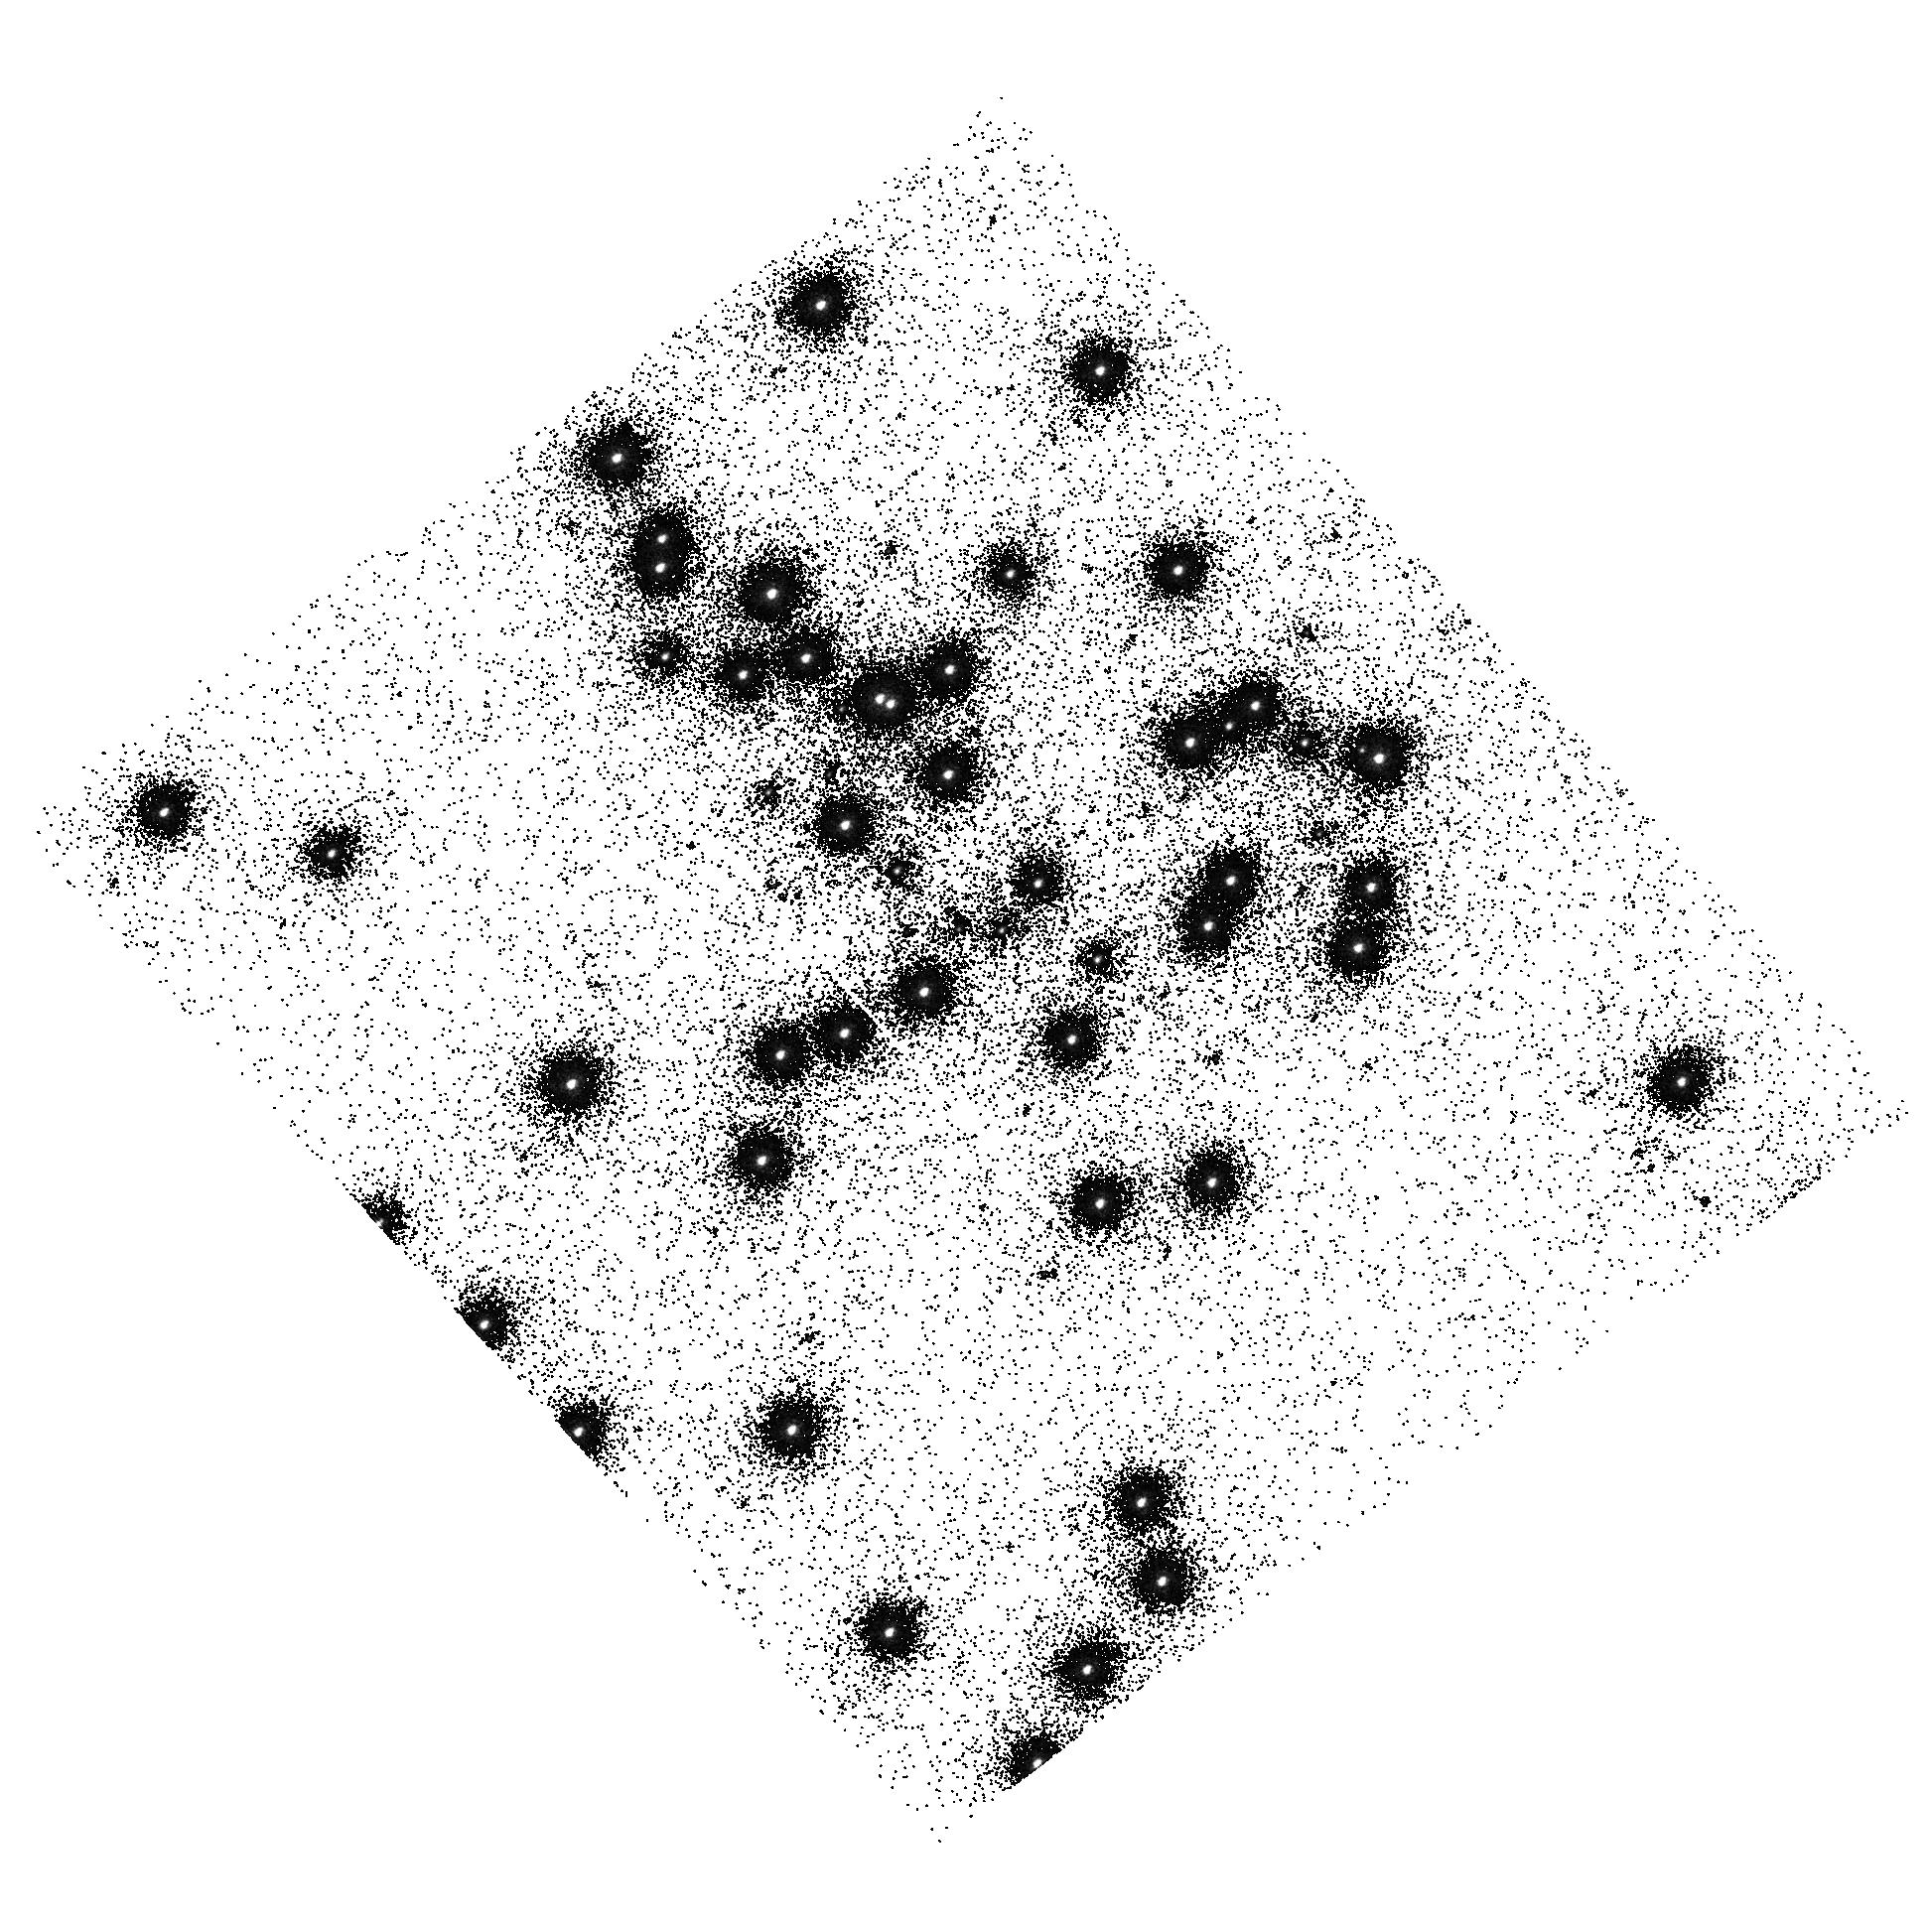
Target: NGC6681. Instrument: ACS/SBC. Filter: F150LP. Exposure: 3 min. Observation ID: hst_10047_05_acs_sbc_f150lp_j8vb05

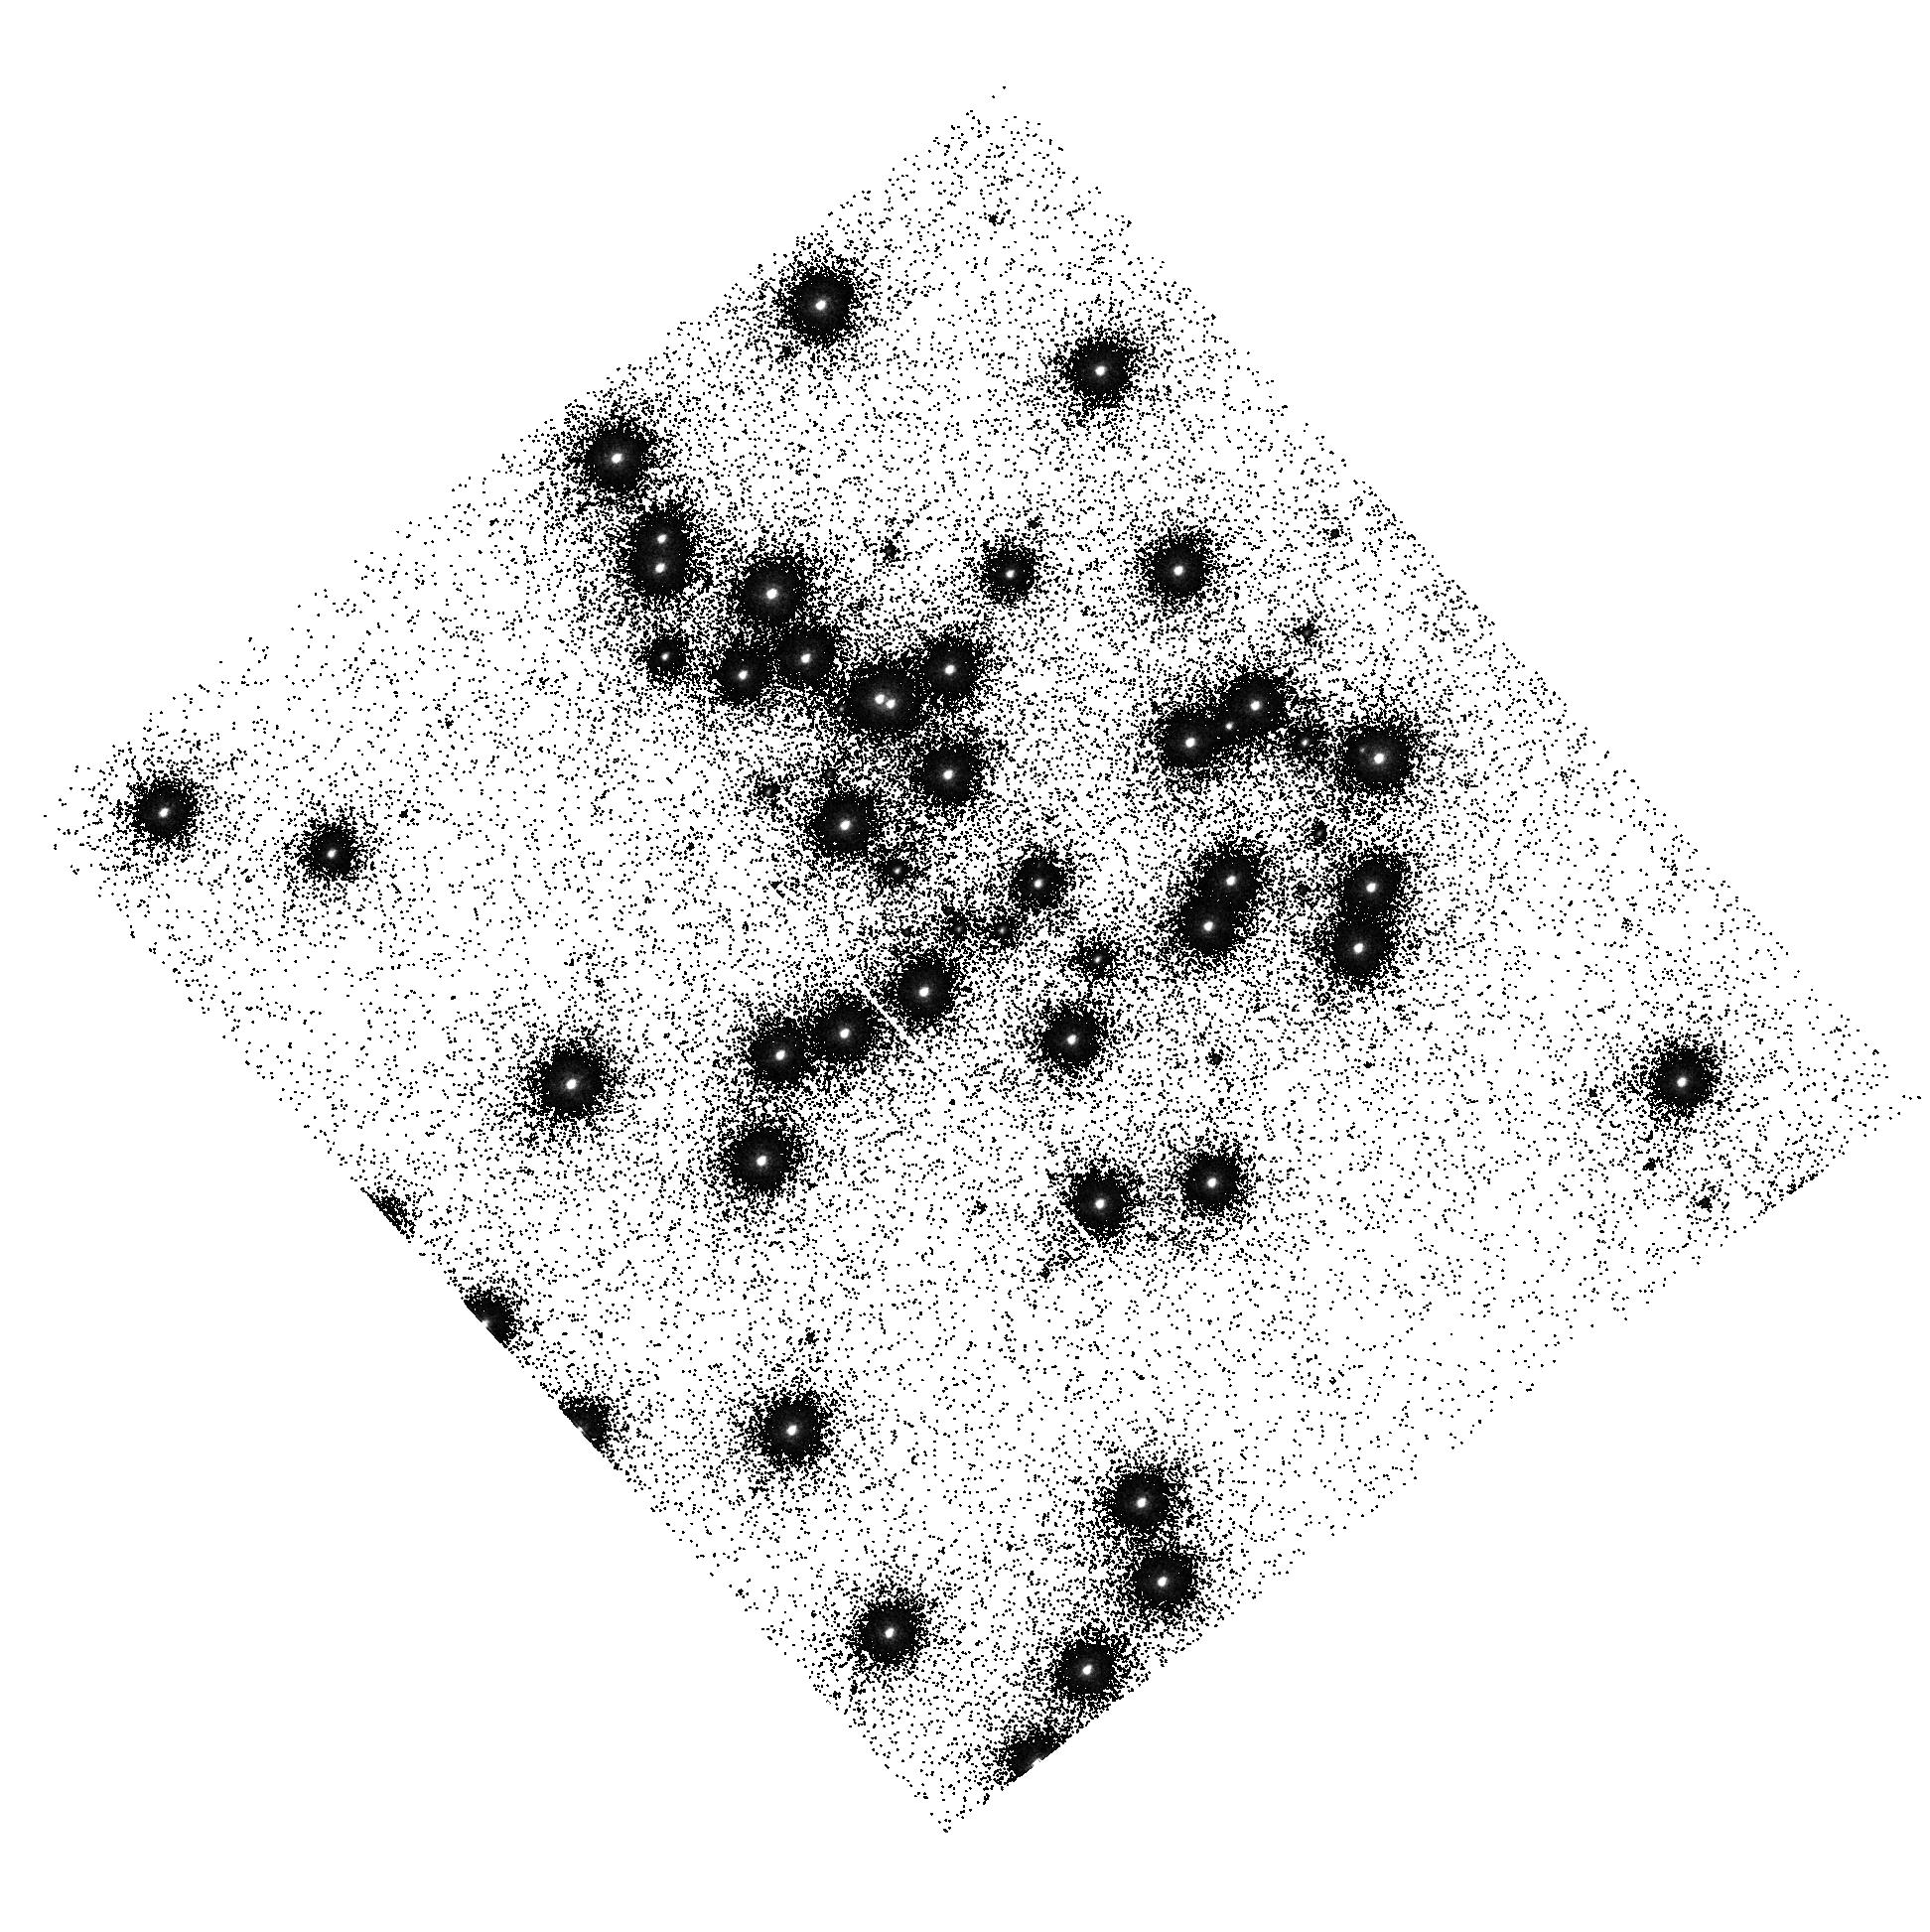
Target: NGC6681. Instrument: ACS/SBC. Filter: F140LP. Exposure: 2 min. Observation ID: hst_10047_05_acs_sbc_f140lp_j8vb05

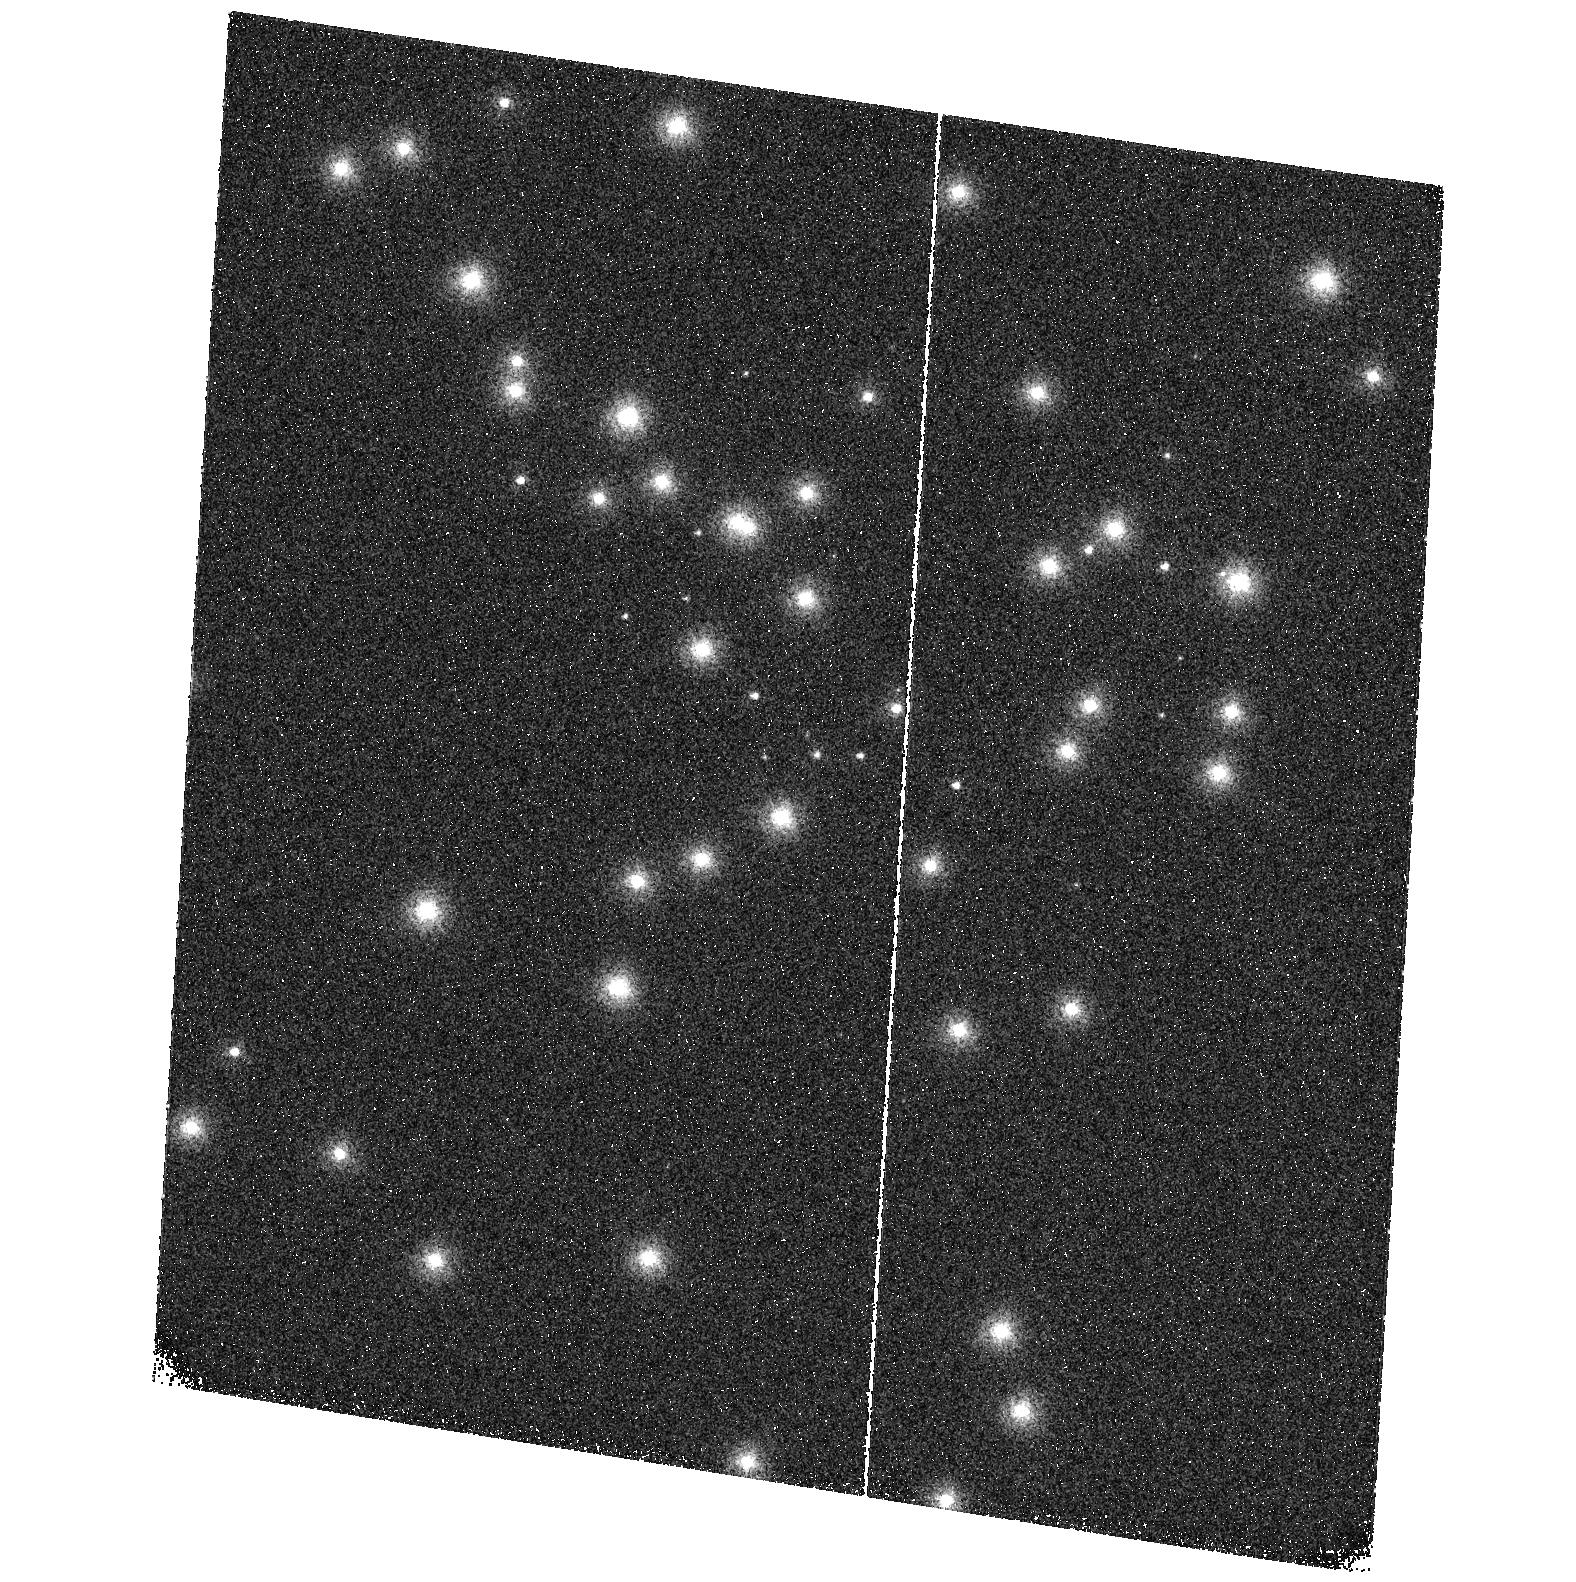
Target: NGC6681. Instrument: ACS/SBC. Filter: F115LP. Exposure: 2 min. Observation ID: hst_10047_07_acs_sbc_f115lp_j8vb07

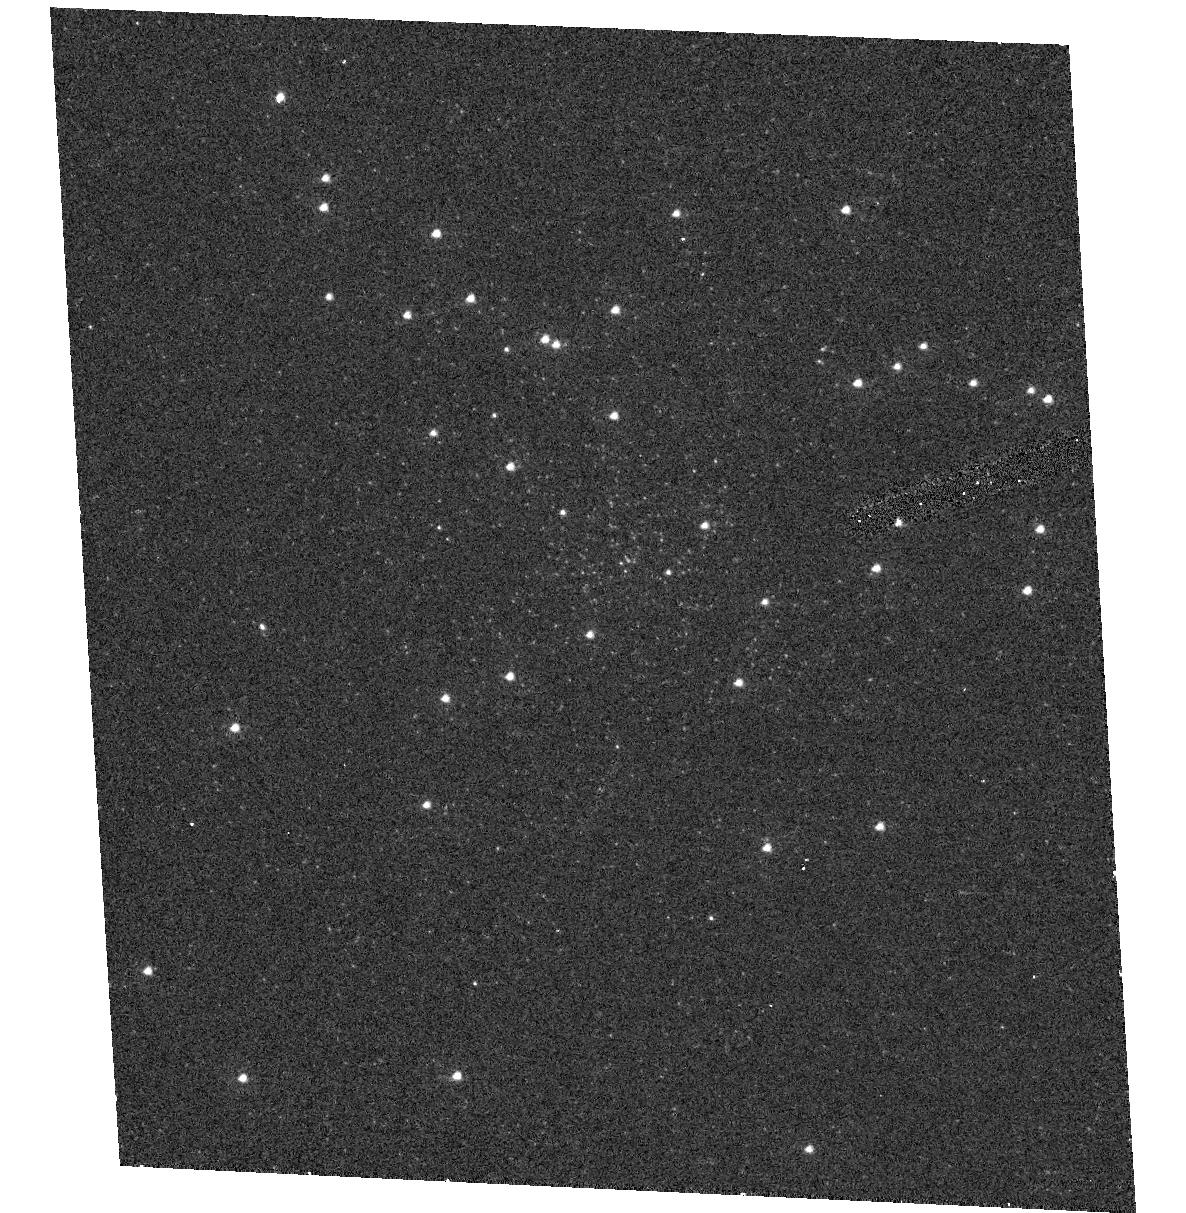
Target: NGC6681. Instrument: ACS/HRC. Filter: F220W. Exposure: 2 min. Observation ID: hst_10047_01_acs_hrc_f220w_j8vb01

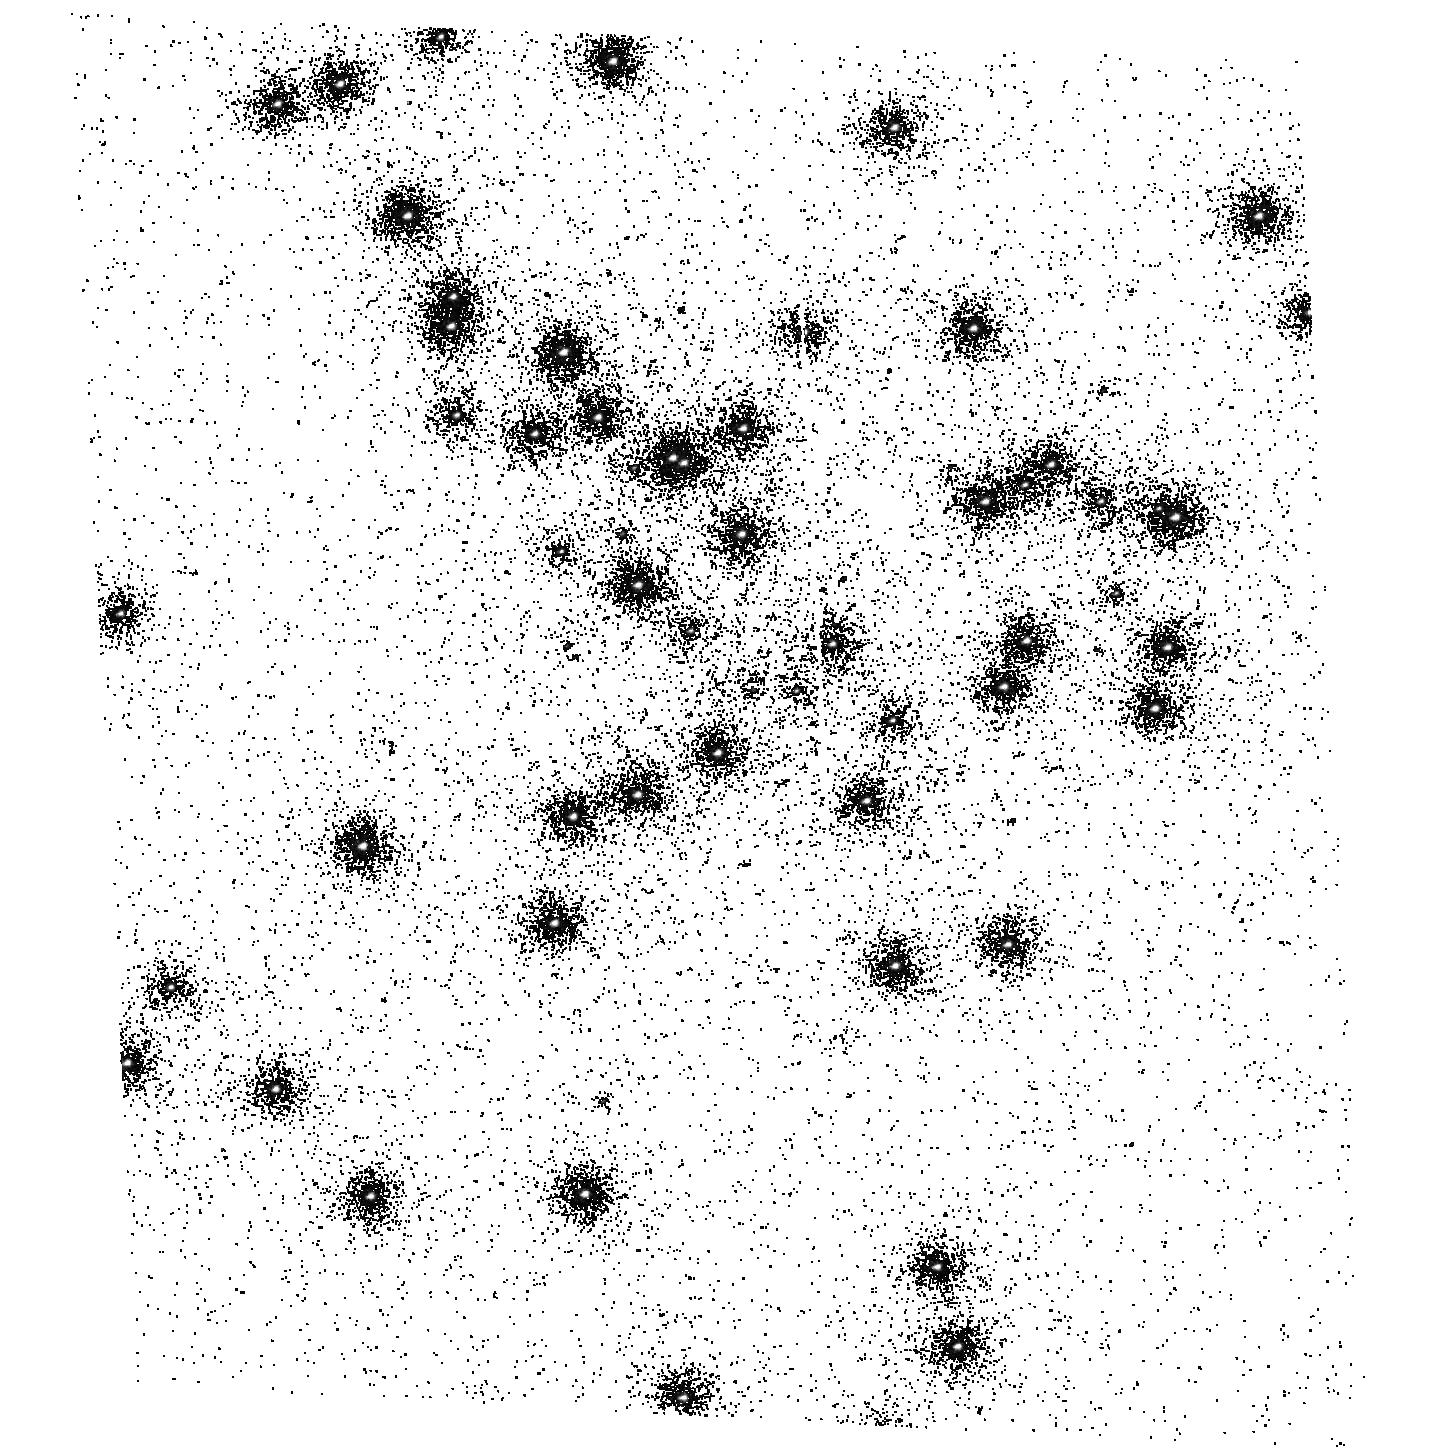
Target: NGC6681. Instrument: ACS/SBC. Filter: F165LP. Exposure: 4 min. Observation ID: hst_10047_01_acs_sbc_f165lp_j8vb01

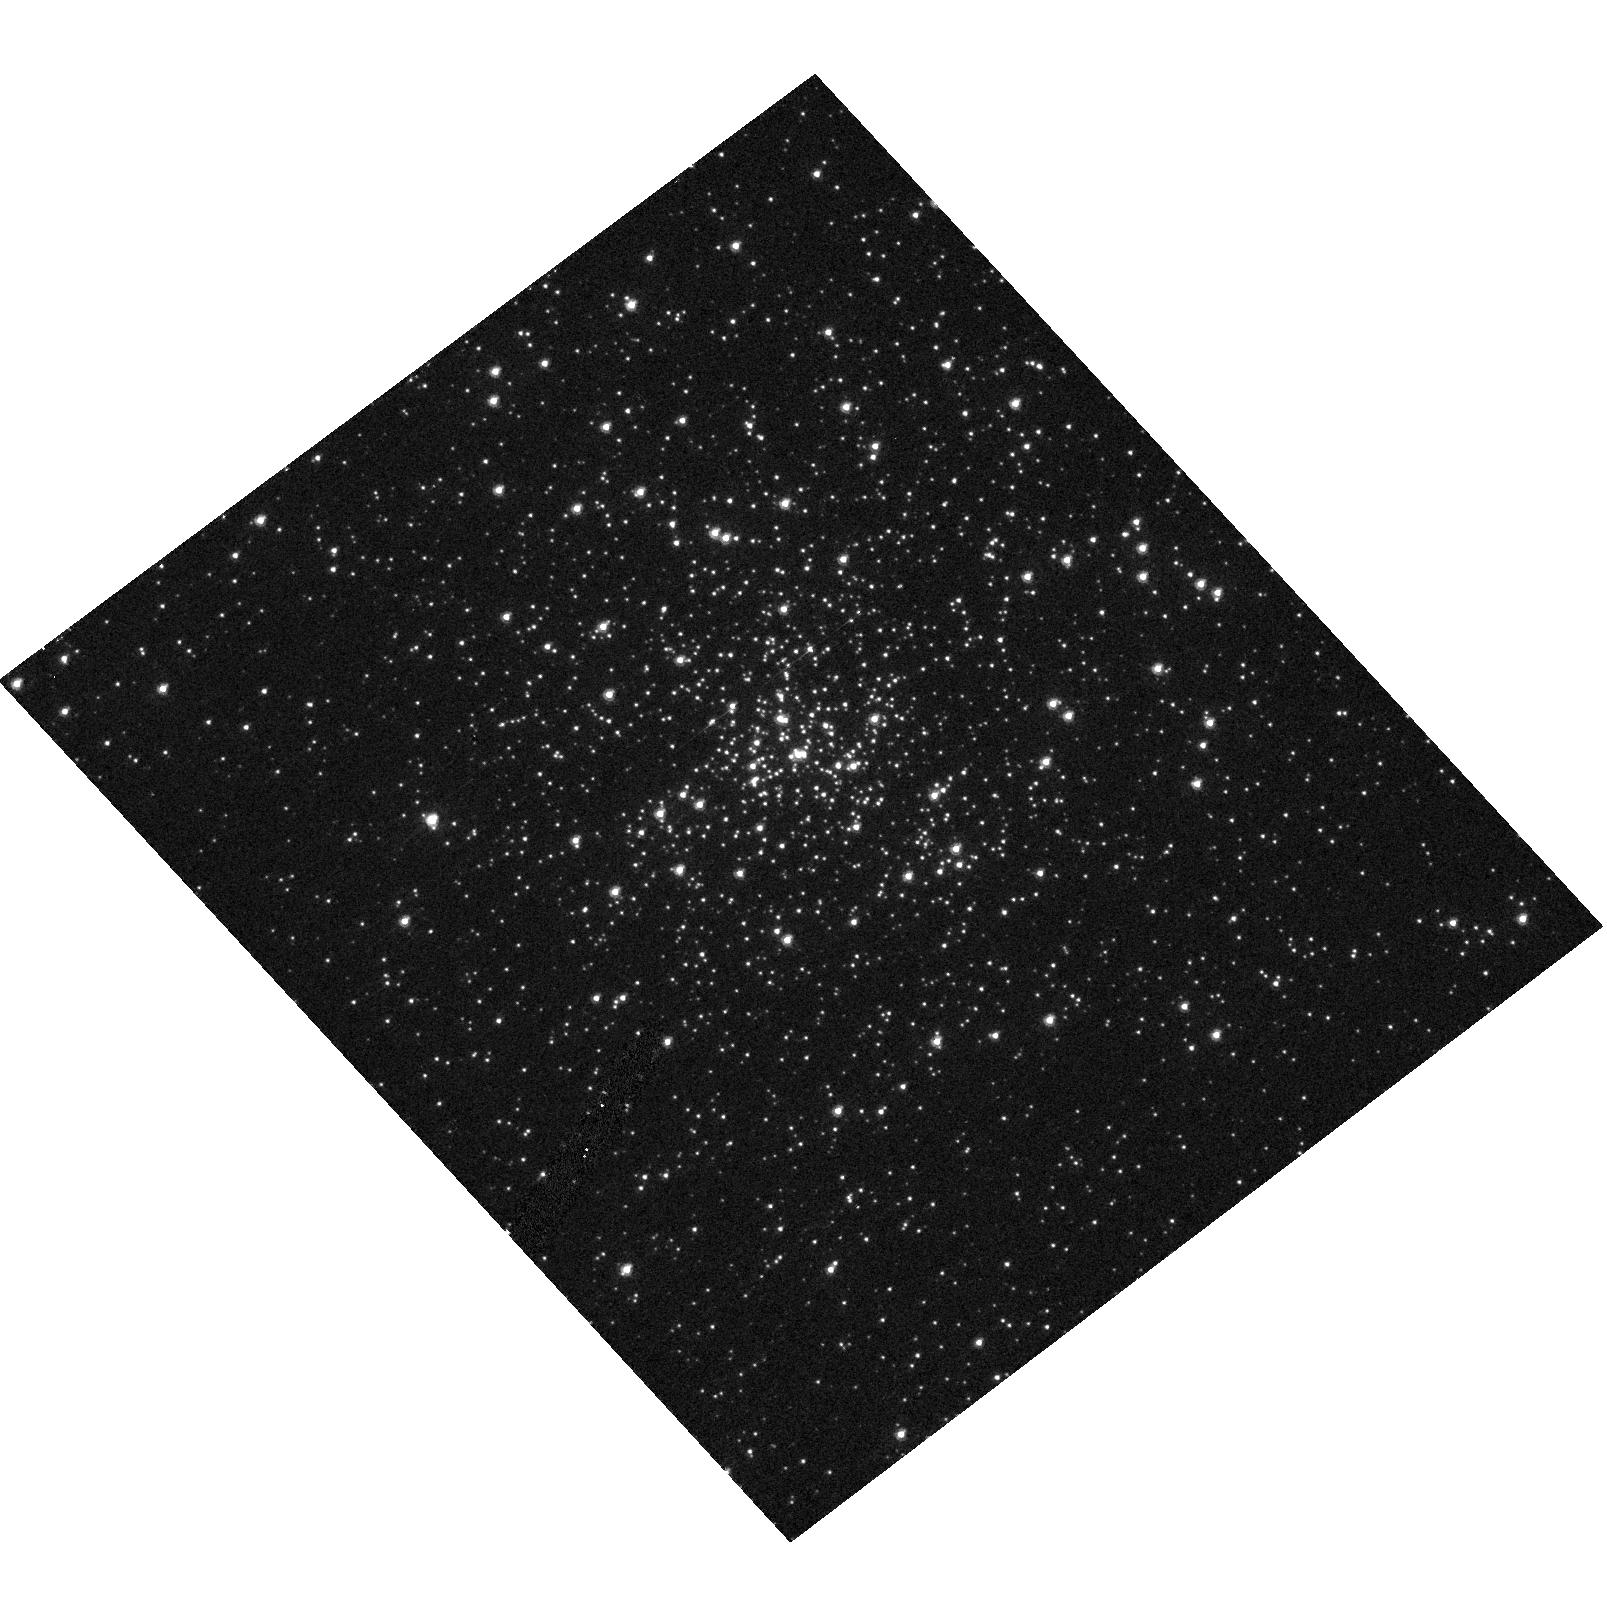
Target: NGC6681. Instrument: ACS/HRC. Filter: F330W. Exposure: 2 min. Observation ID: hst_10047_05_acs_hrc_f330w_j8vb05

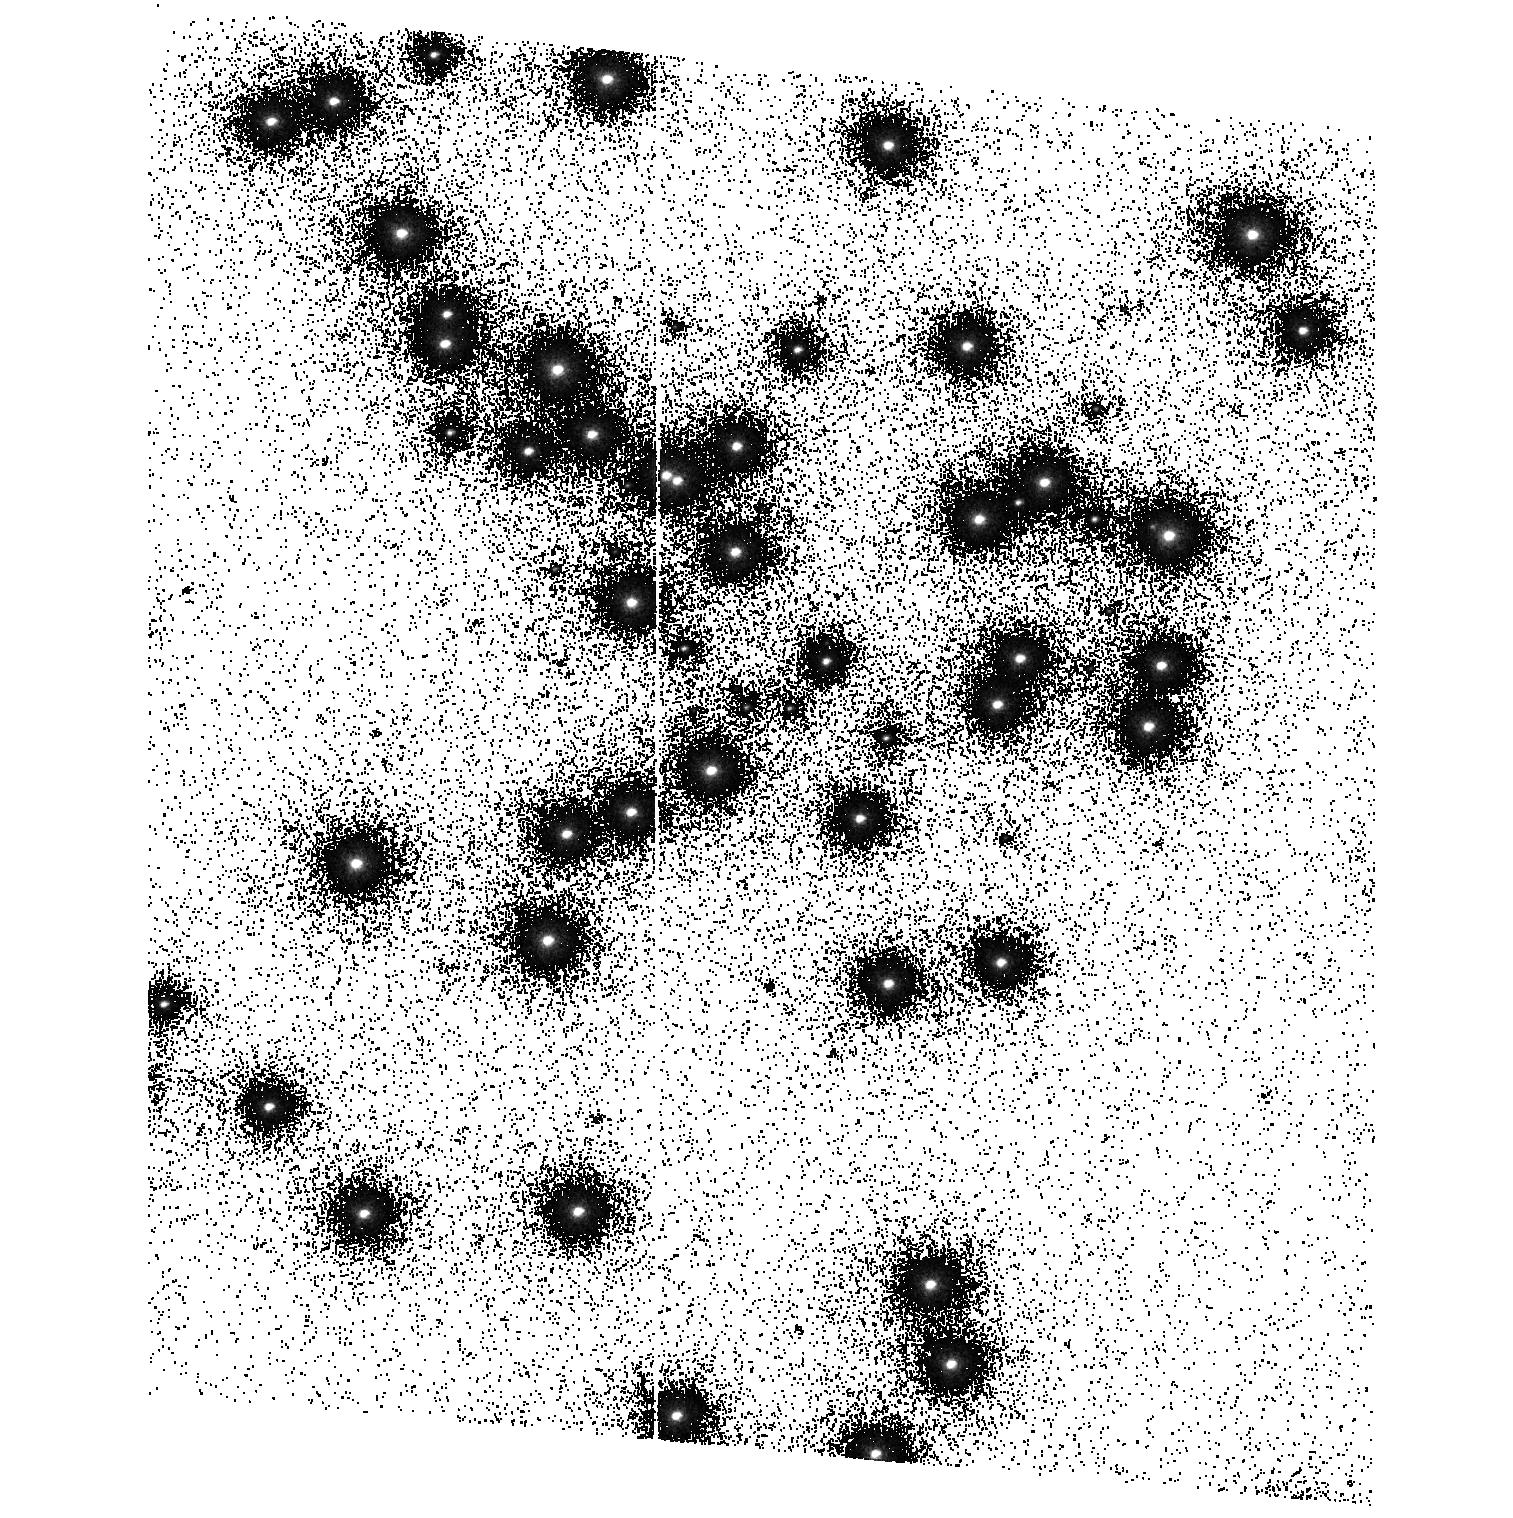
Target: NGC6681. Instrument: ACS/SBC. Filter: F125LP. Exposure: 2 min. Observation ID: hst_10047_03_acs_sbc_f125lp_j8vb03

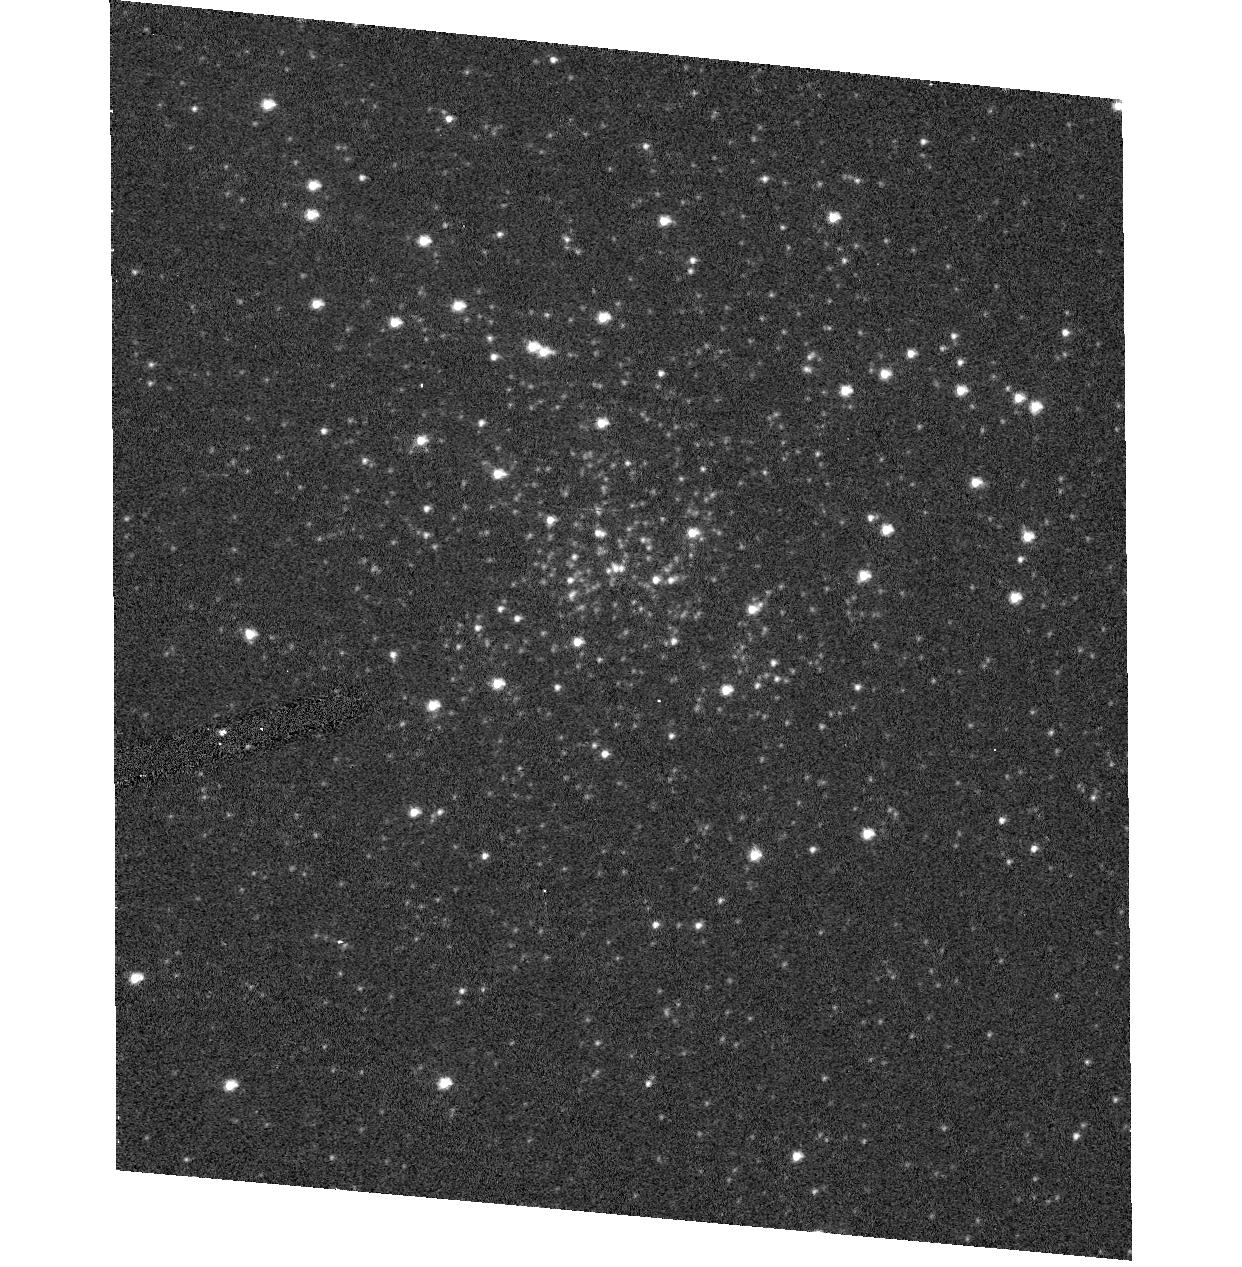
Target: NGC6681. Instrument: ACS/HRC. Filter: F250W. Exposure: 2 min. Observation ID: hst_10047_03_acs_hrc_f250w_j8vb03

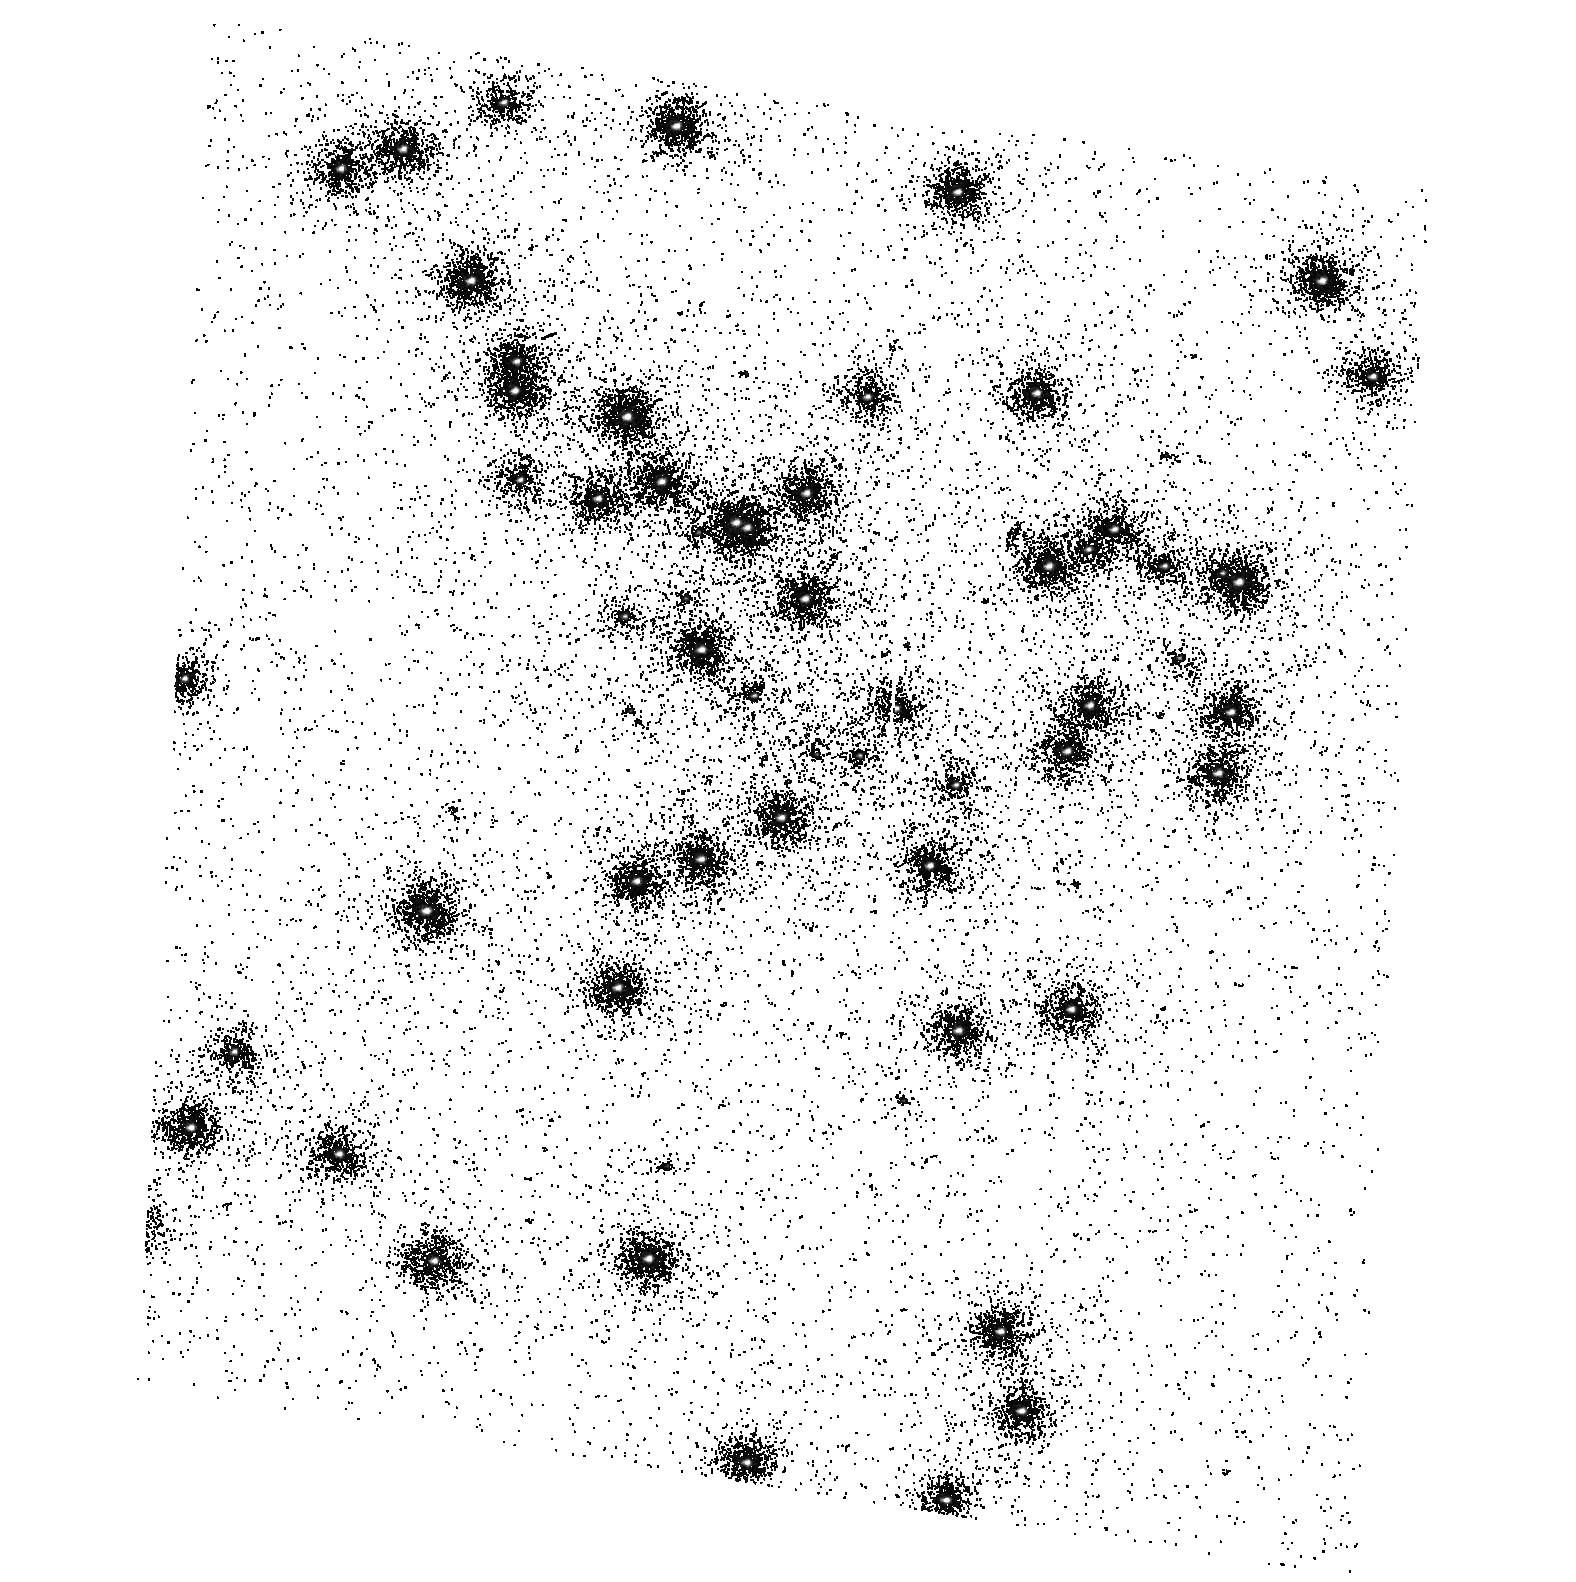
Target: NGC6681. Instrument: ACS/SBC. Filter: F165LP. Exposure: 4 min. Observation ID: hst_10047_07_acs_sbc_f165lp_j8vb07

ACS UV Contamination Monitor (PI: Giavalisco, Mauro)

A standard star field (NGC6681) is observed every three months, alternating between after and before annealing operations, through all the ACS broad band UV filters. NGC6681 hosts several UV spectro - photometric standard stars for which accurate spectra have been (and will continue to be) measured with STIS. Two SBC dark current exposures taken as the last exposure of each SBC sequence. Also, to minimize SBS turn-on/turn-off cycles and in order to check the lab flats for the SBC detector, internal observations using the deuterium lamp with F125LP are being taken inflight, following the UV monitor observations. The internal flats have been taken ~monthly since SMOV, and the degradation of the lamp has been monitored. The total exposure time to date is ~15 hours giving a total of 8600 counts/pixel. The goal is 10, 000 counts/pixel such that the resulting pipeline flat has uncertainties of ~1% due to poisson counting statistics. Thus, approximately 3 additional hours of observation are required.